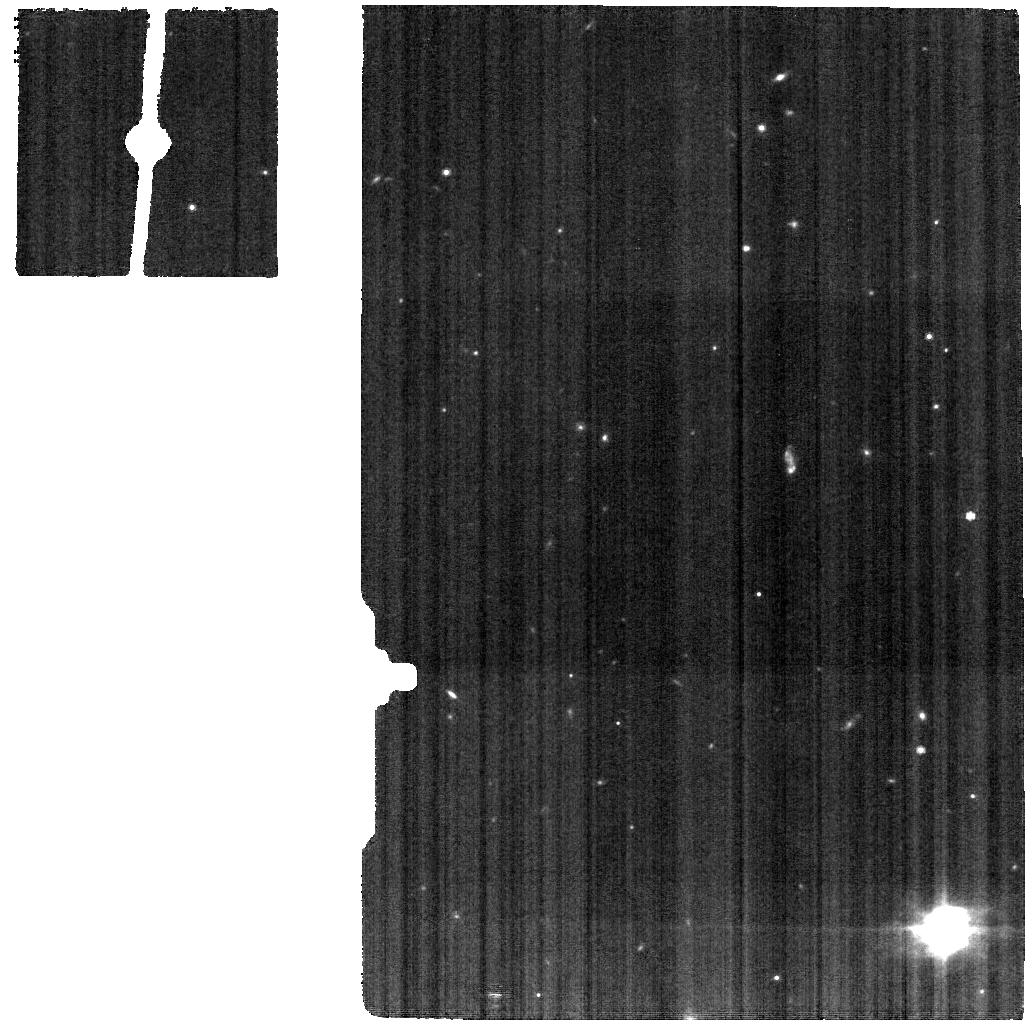
Target: NGC-7469-BK. Instrument: MIRI. Filter: F770W. Exposure: 7 min. Observation ID: jw01328-o016_t011_miri_f770w

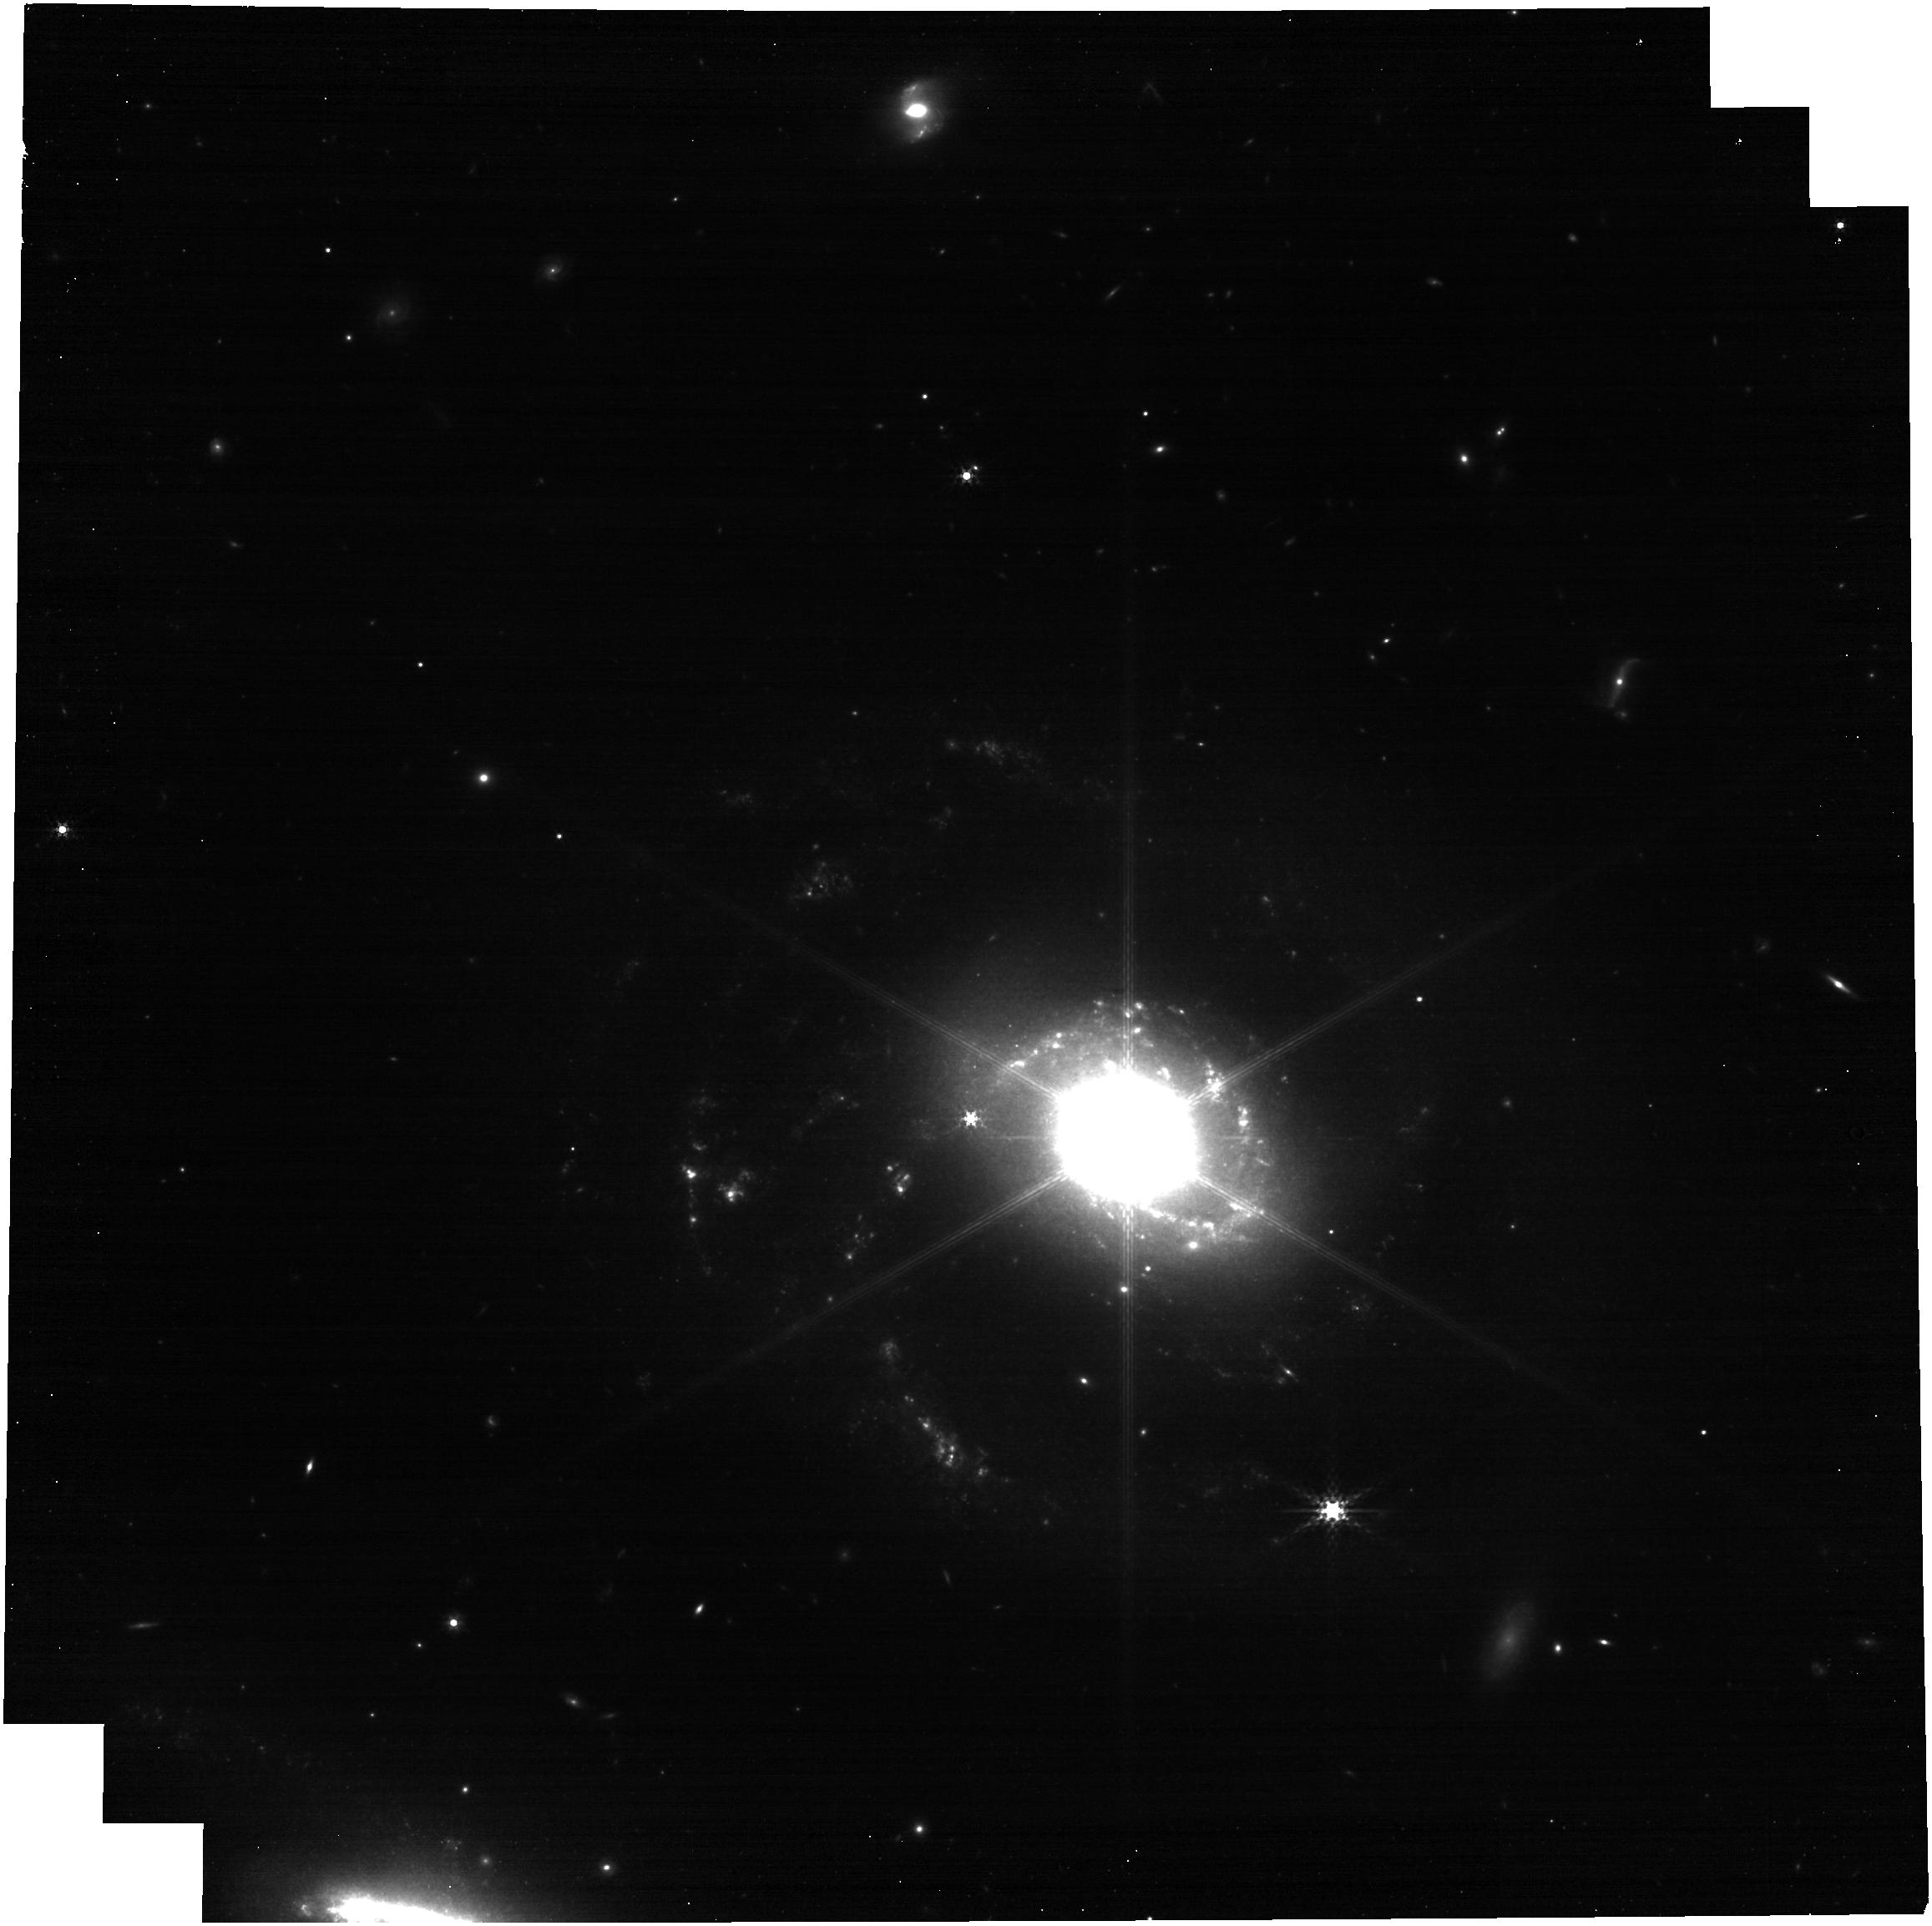
Target: NGC-7469. Instrument: NIRCAM. Filter: F335M. Exposure: 10 min. Observation ID: jw01328-o019_t010_nircam_clear-f335m

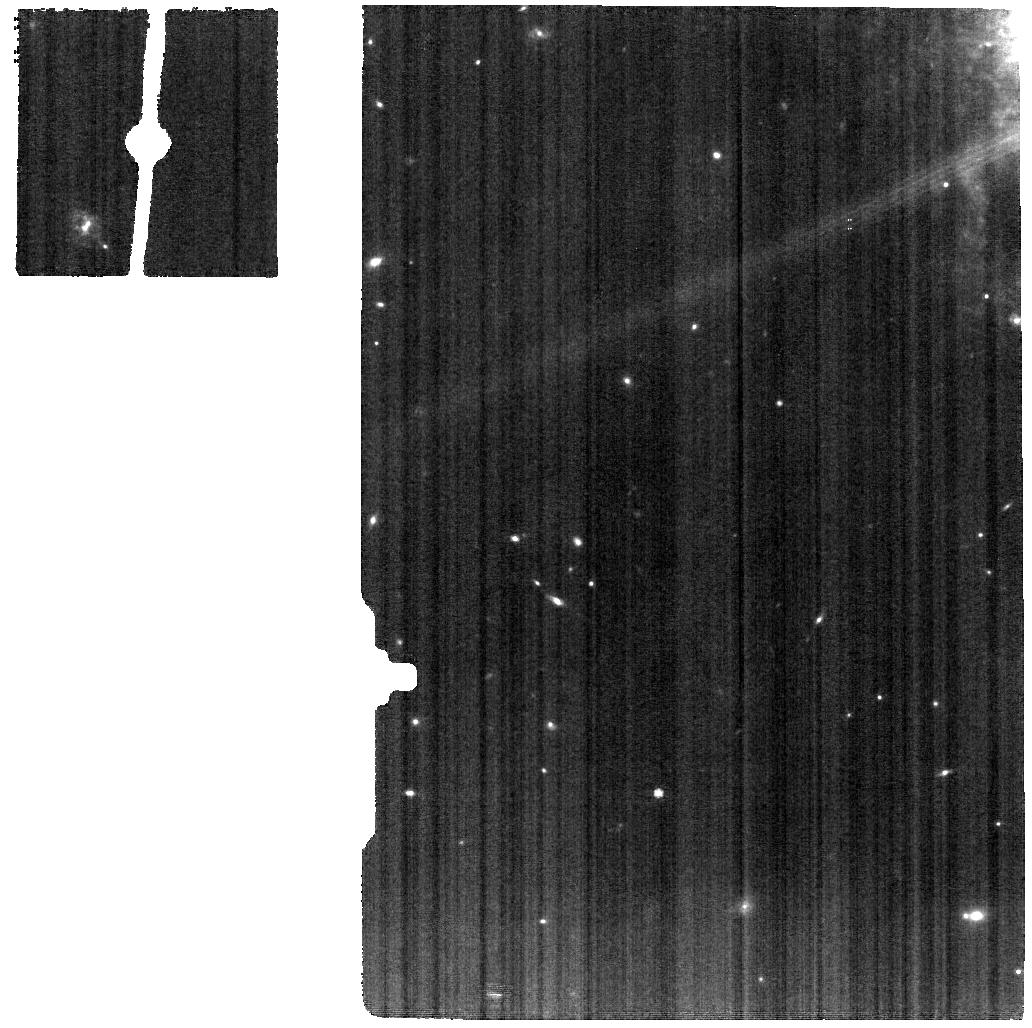
Target: VV114-NUC-MRS. Instrument: MIRI. Filter: F770W. Exposure: 11 min. Observation ID: jw01328-o020_t023_miri_f770w

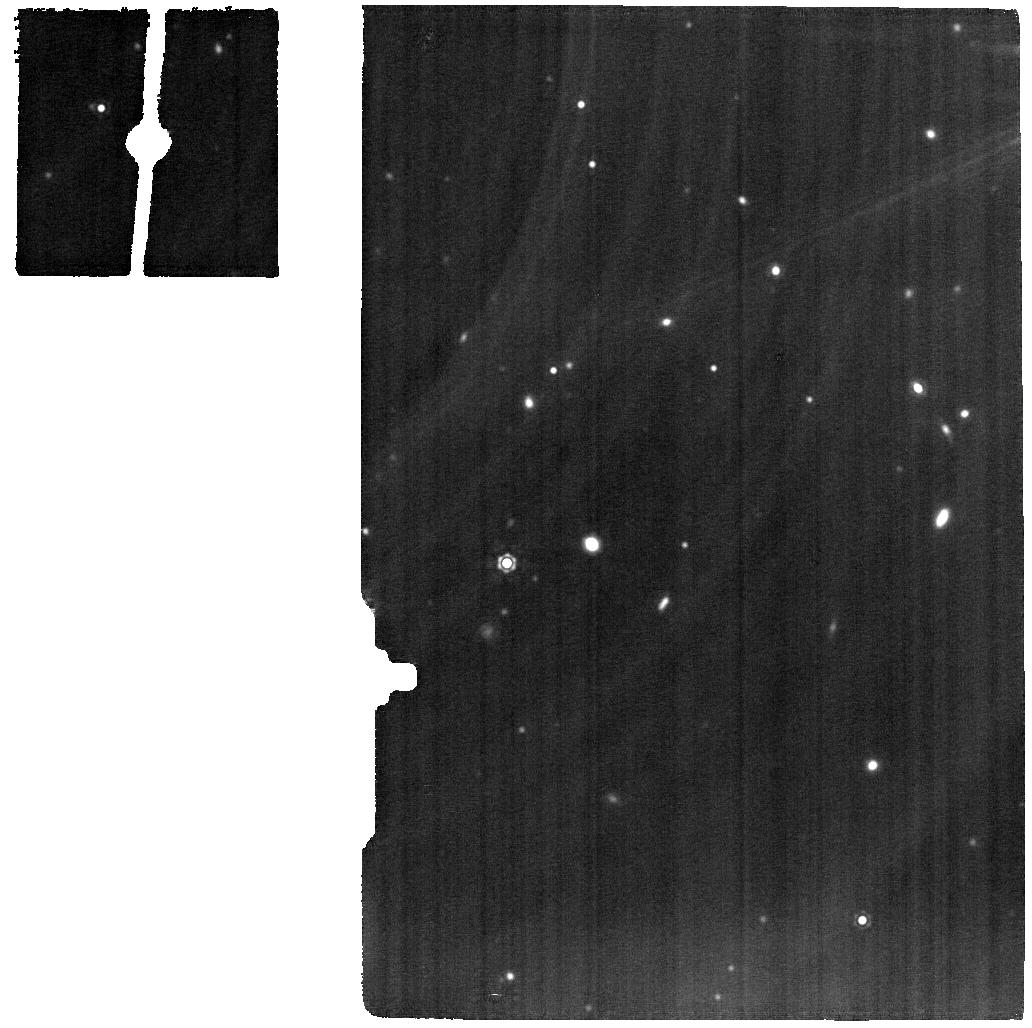
Target: IIZW96-MRS. Instrument: MIRI. Filter: F1500W. Exposure: 15 min. Observation ID: jw01328-o033_t030_miri_f1500w

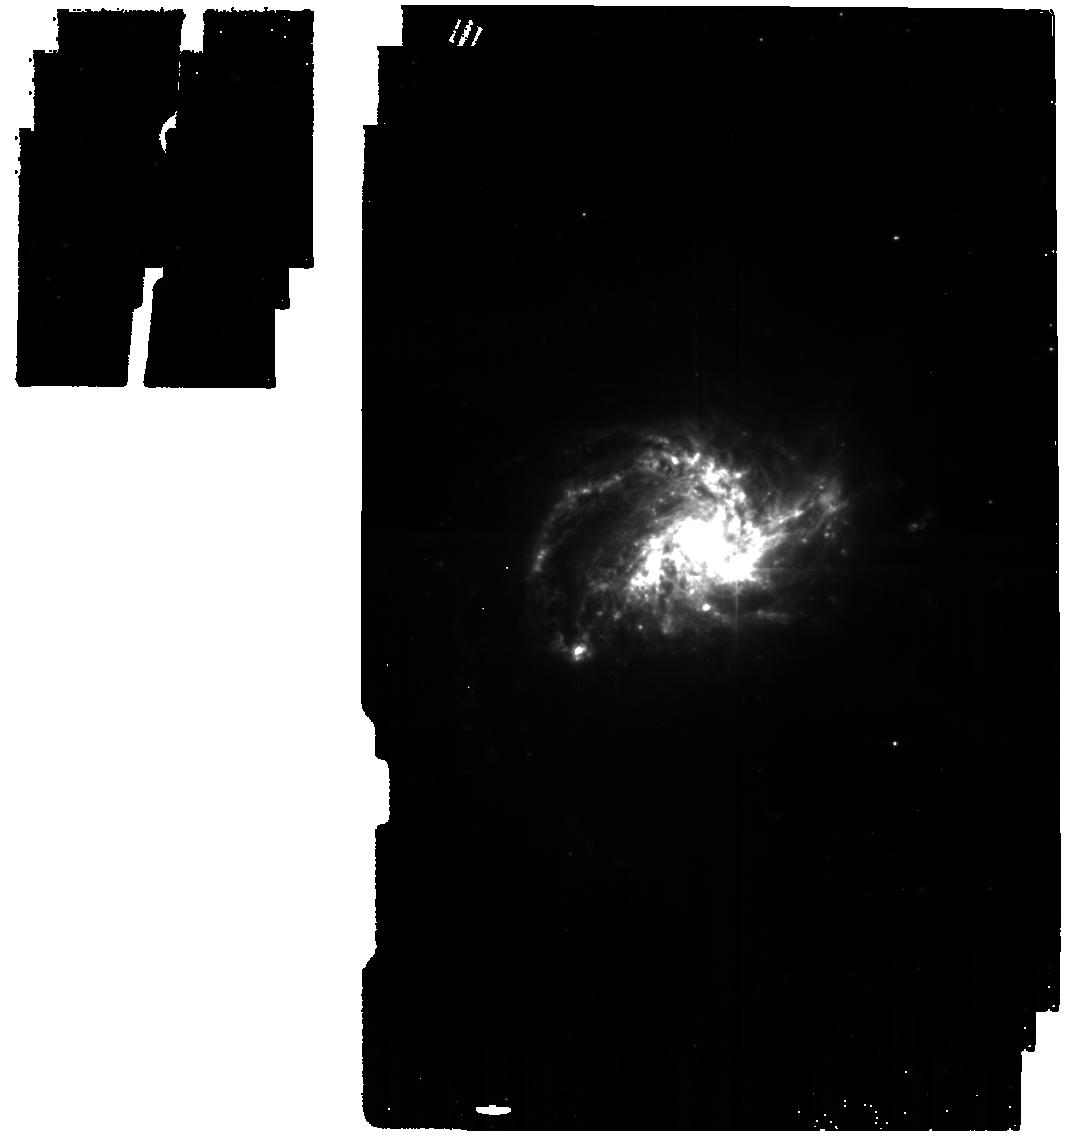
Target: NGC3256-CENTERED. Instrument: MIRI. Filter: F560W. Exposure: 17 min. Observation ID: jw01328-o029_t019_miri_f560w

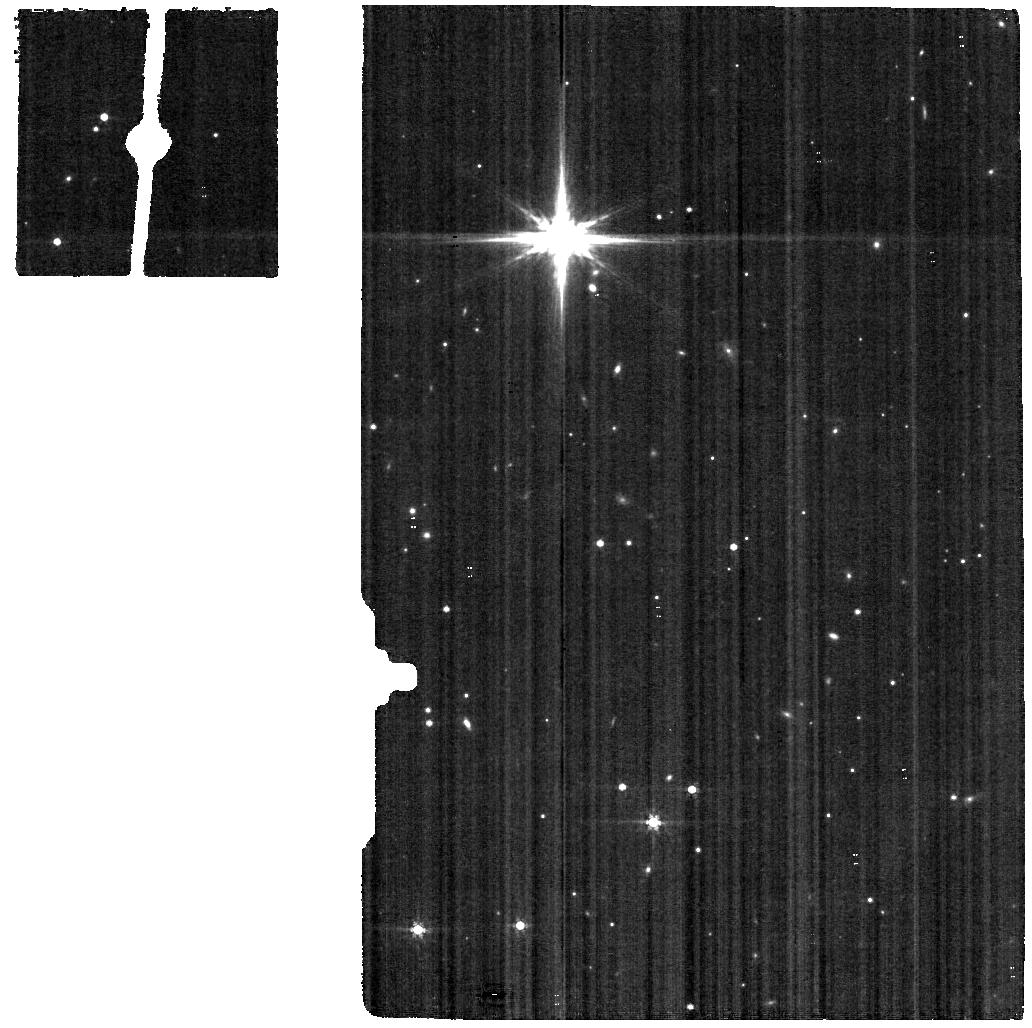
Target: NGC3256-BK. Instrument: MIRI. Filter: F560W. Exposure: 7 min. Observation ID: jw01328-o010_t004_miri_f560w

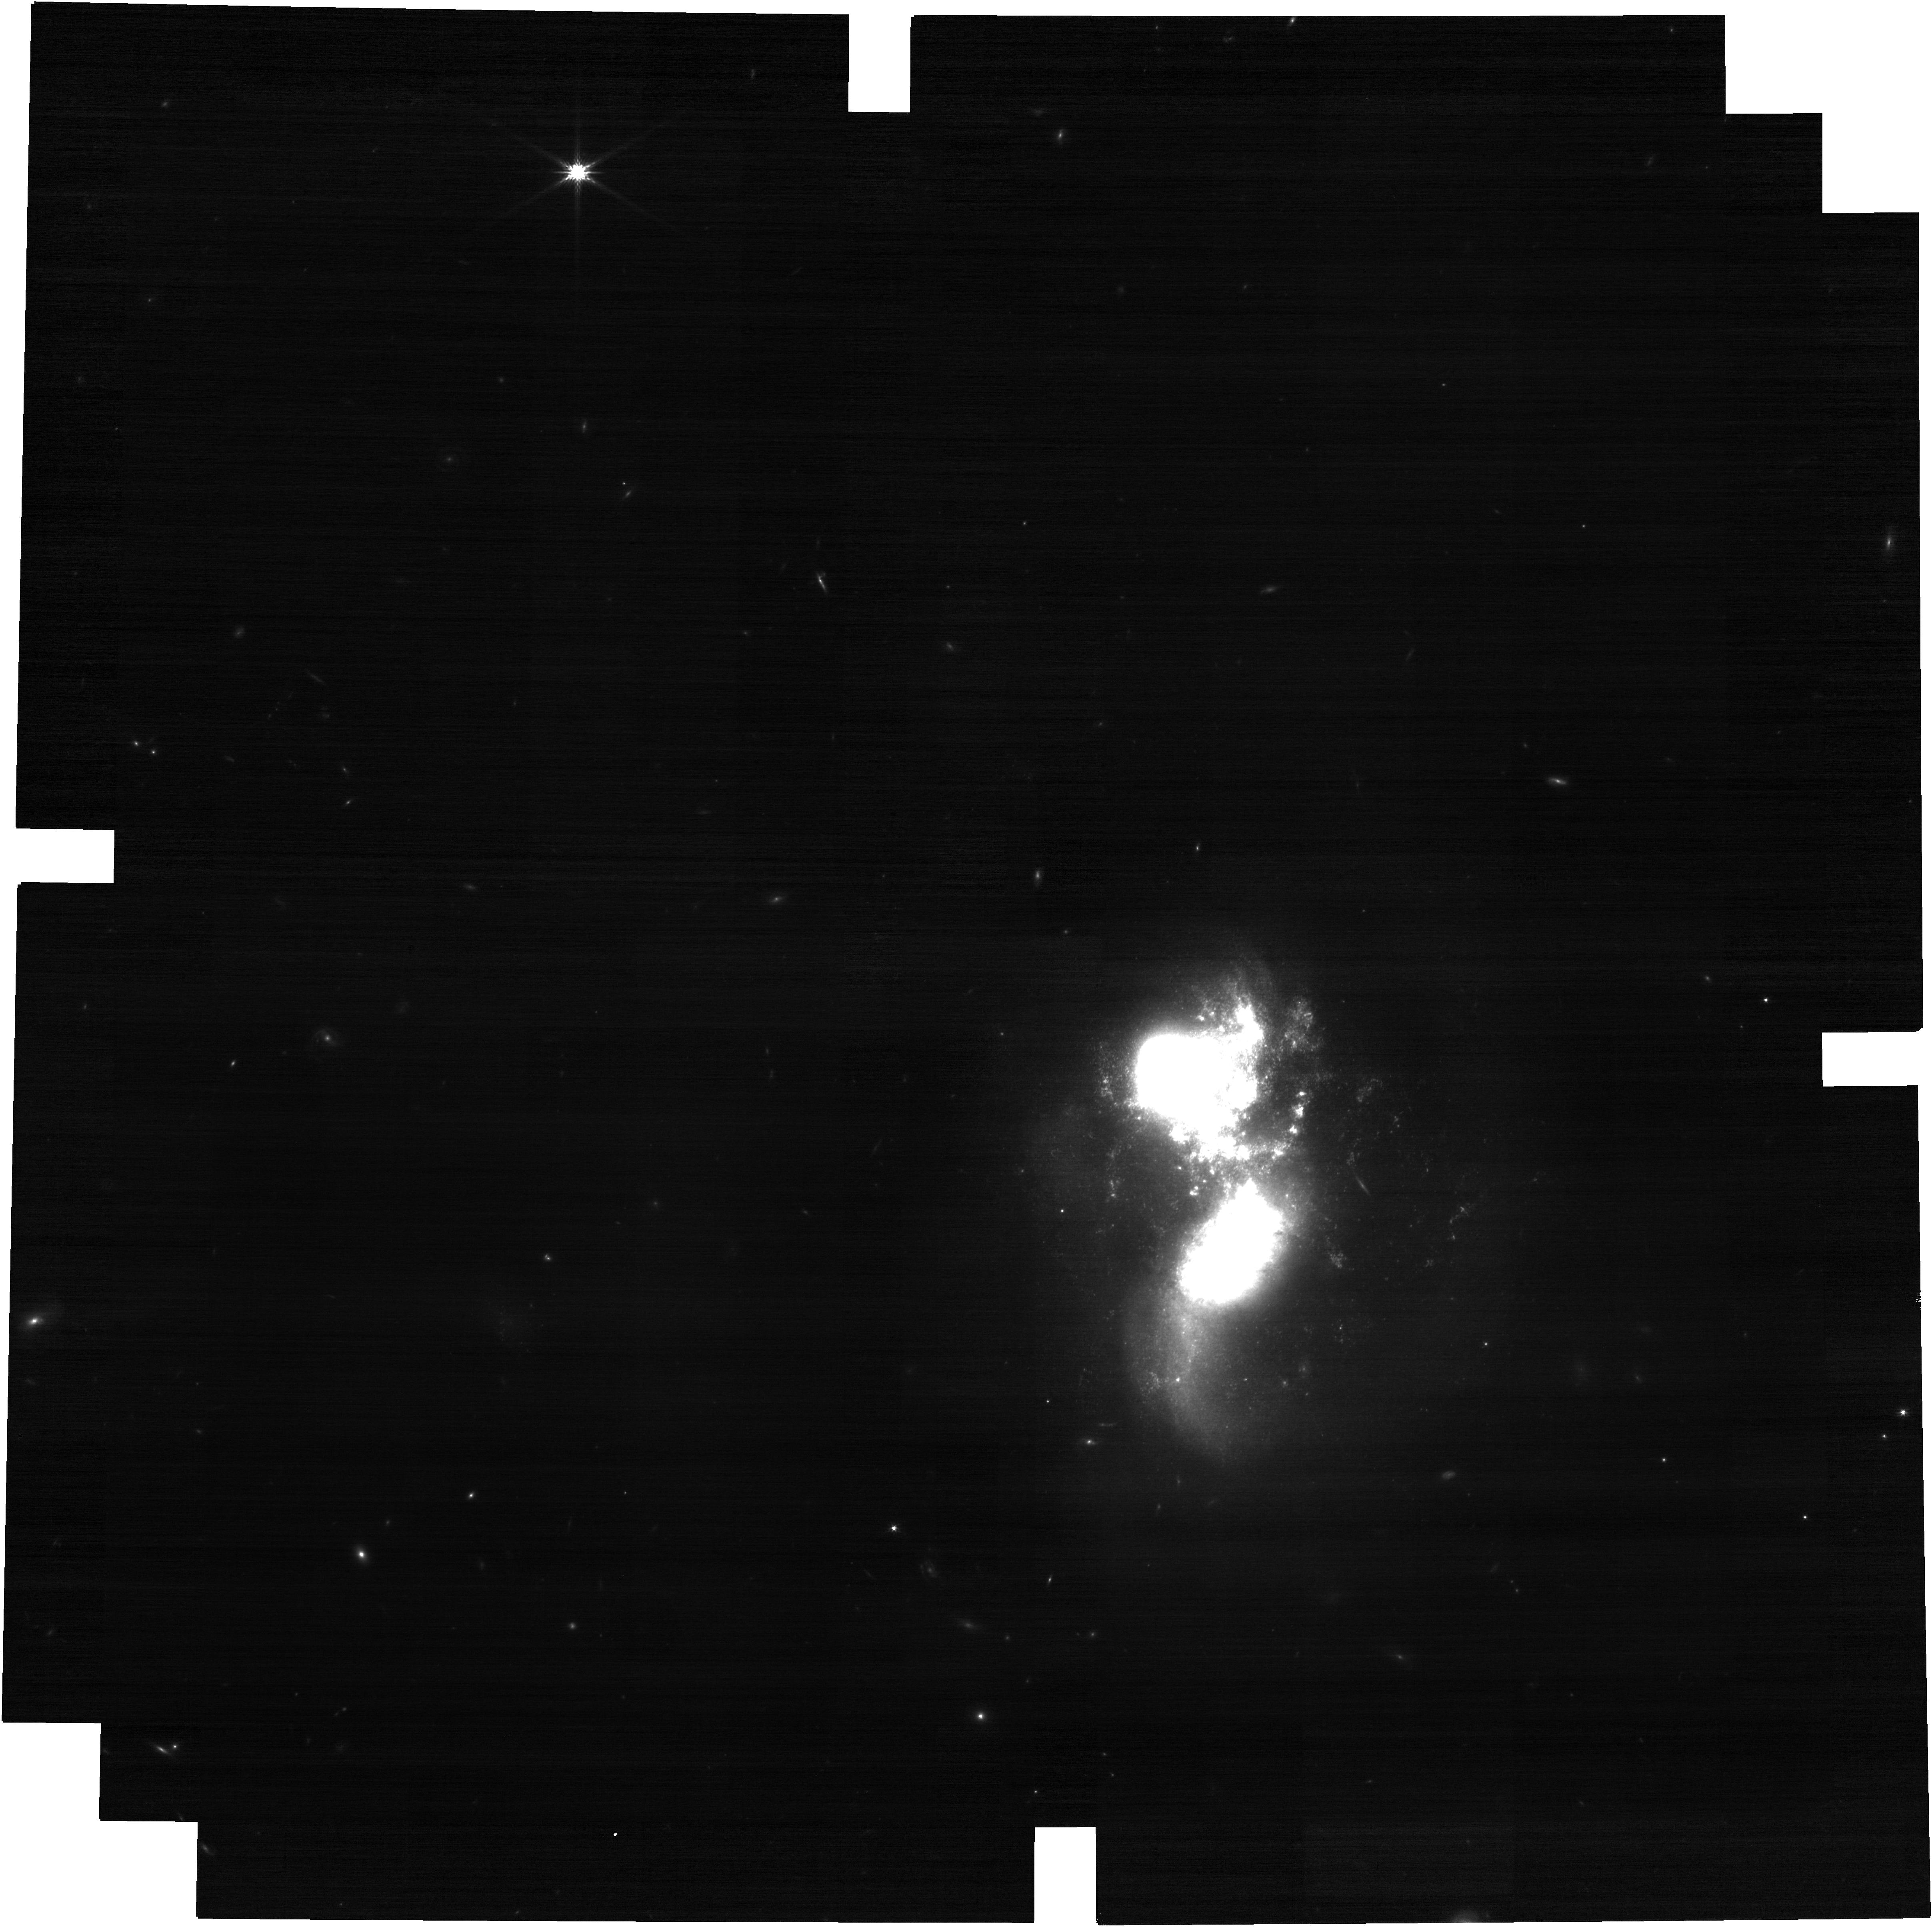
Target: VV114-CENTERED. Instrument: NIRCAM. Filter: F150W. Exposure: 10 min. Observation ID: jw01328-o024_t021_nircam_clear-f150w

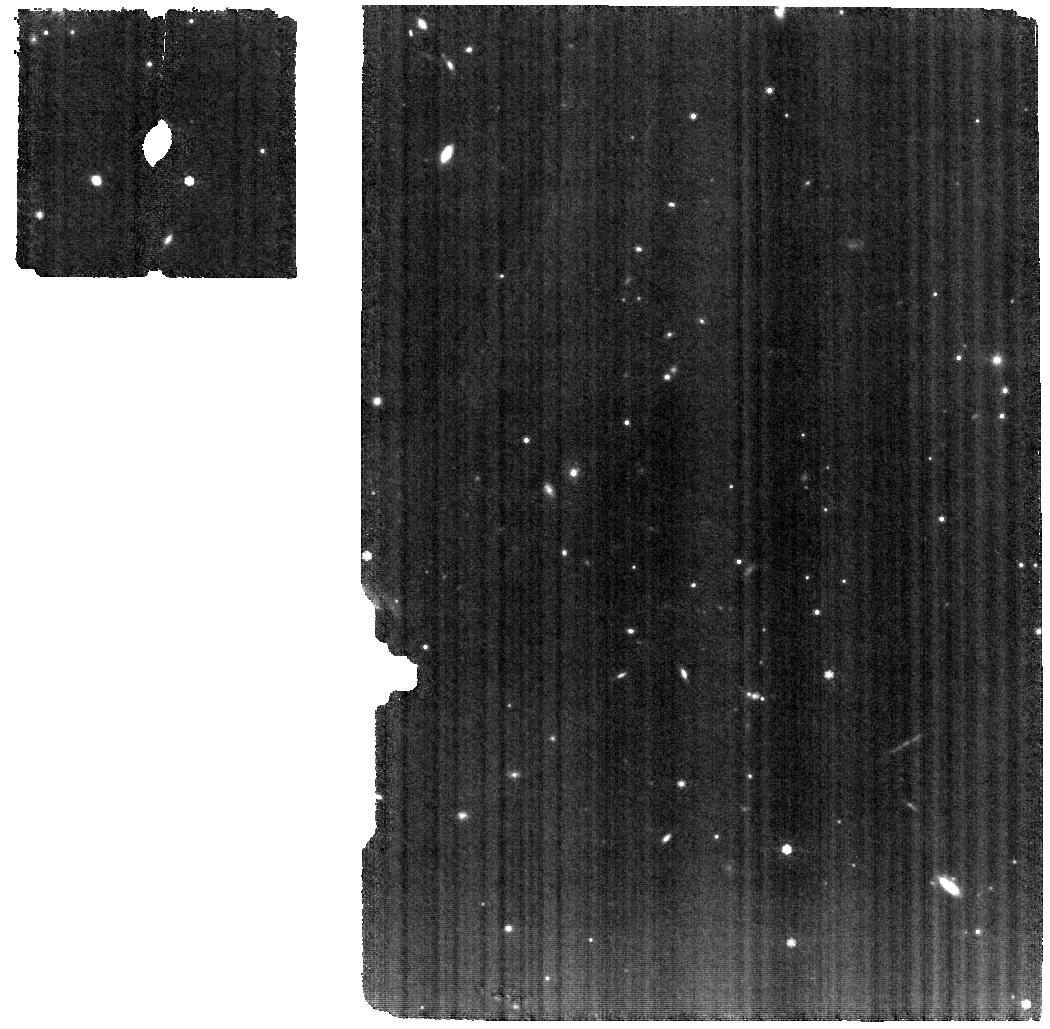
Target: IIZW96-BK. Instrument: MIRI. Filter: F770W. Exposure: 15 min. Observation ID: jw01328-o034_t031_miri_f770w

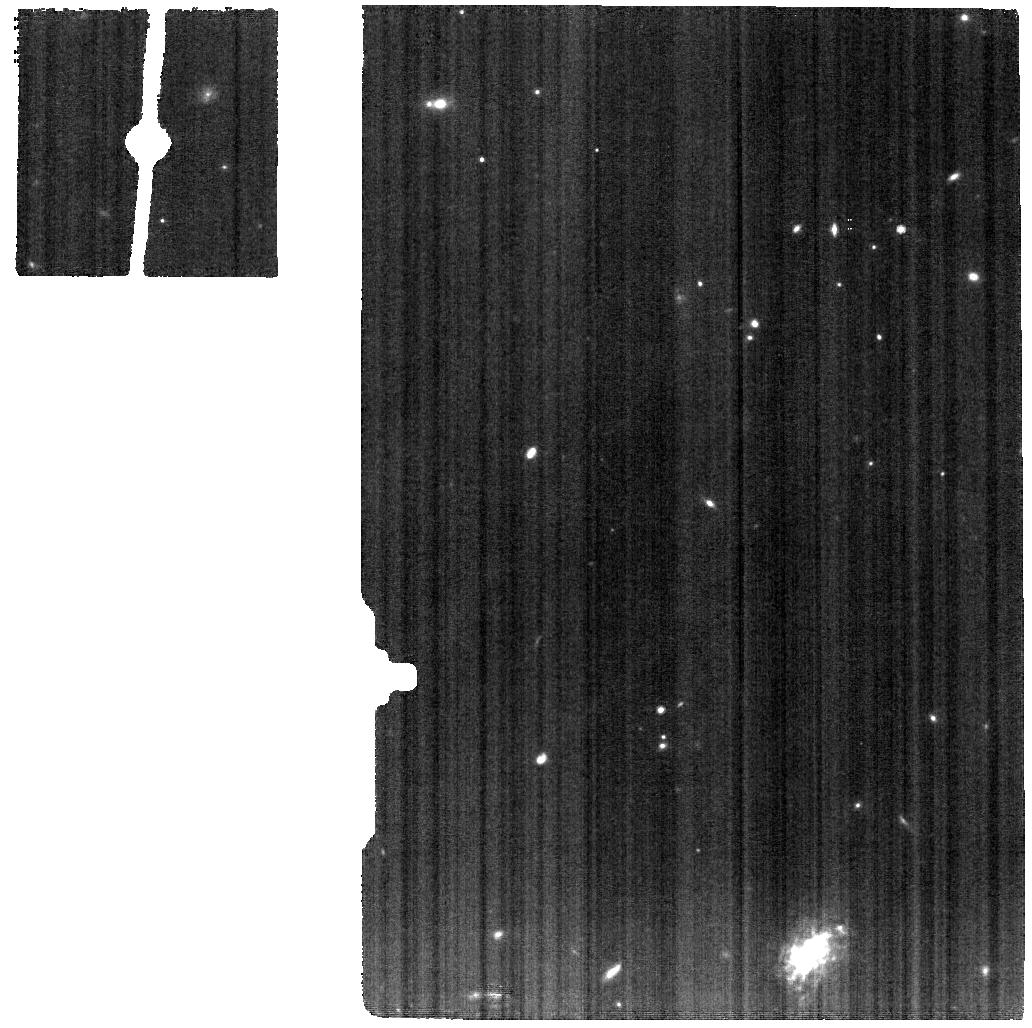
Target: VV114-BK. Instrument: MIRI. Filter: F770W. Exposure: 11 min. Observation ID: jw01328-o021_t022_miri_f770w

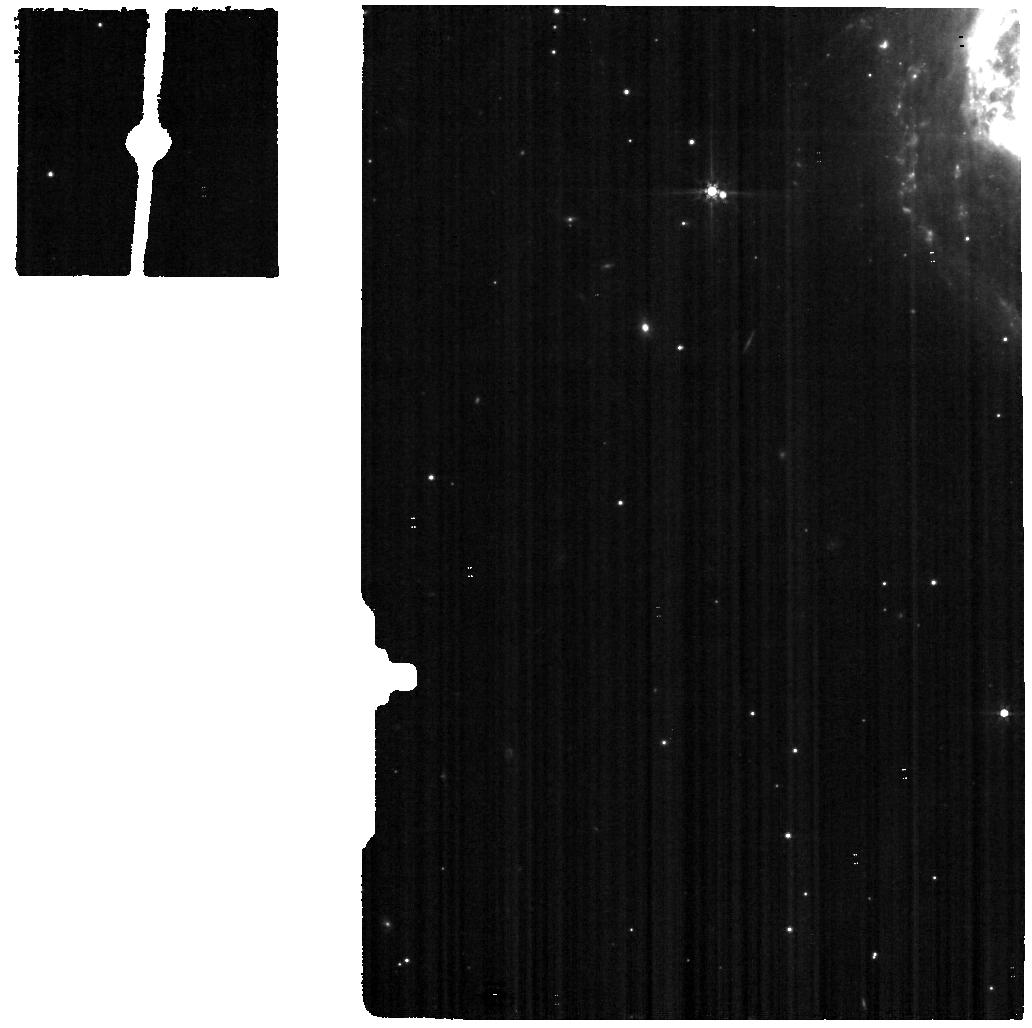
Target: NGC3256-NUC2-MRS. Instrument: MIRI. Filter: F560W. Exposure: 7 min. Observation ID: jw01328-o009_t018_miri_f560w

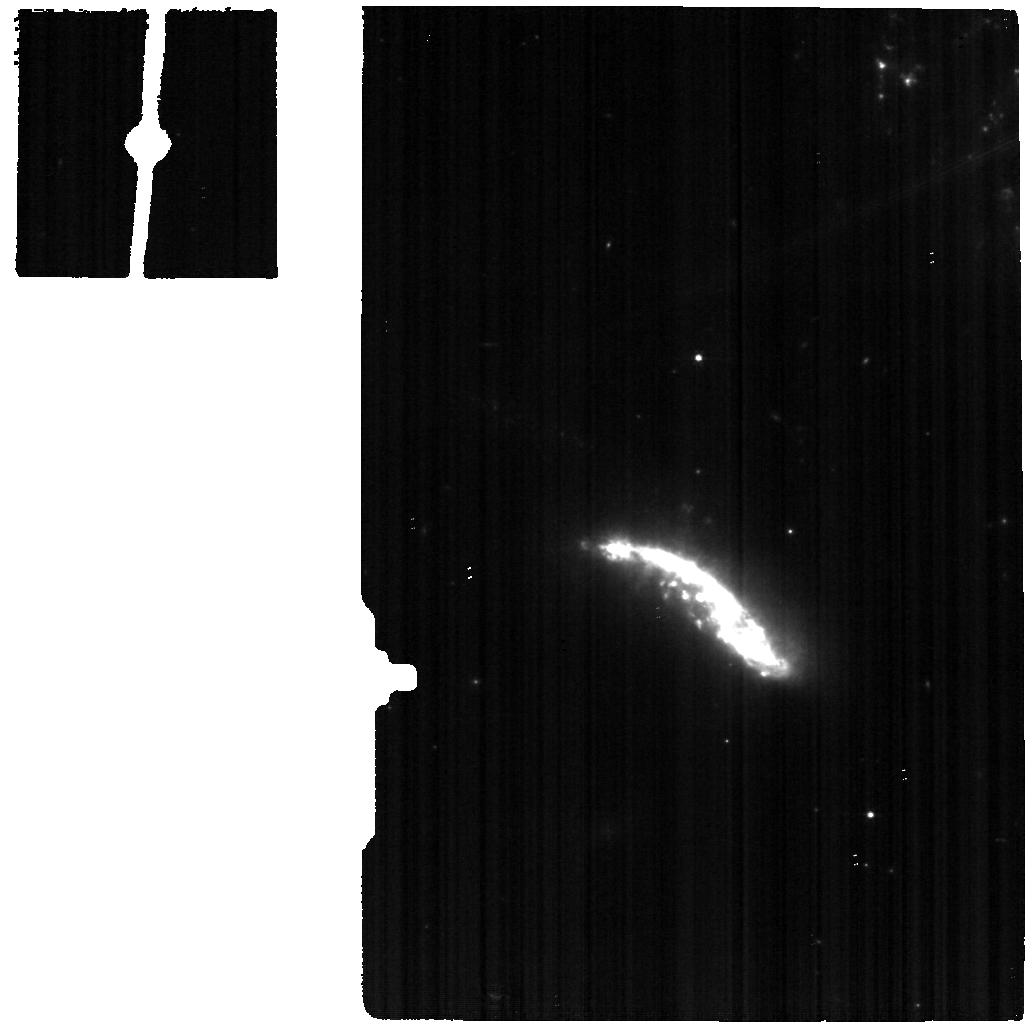
Target: NGC-7469-MRS. Instrument: MIRI. Filter: F560W. Exposure: 7 min. Observation ID: jw01328-o015_t014_miri_f560w

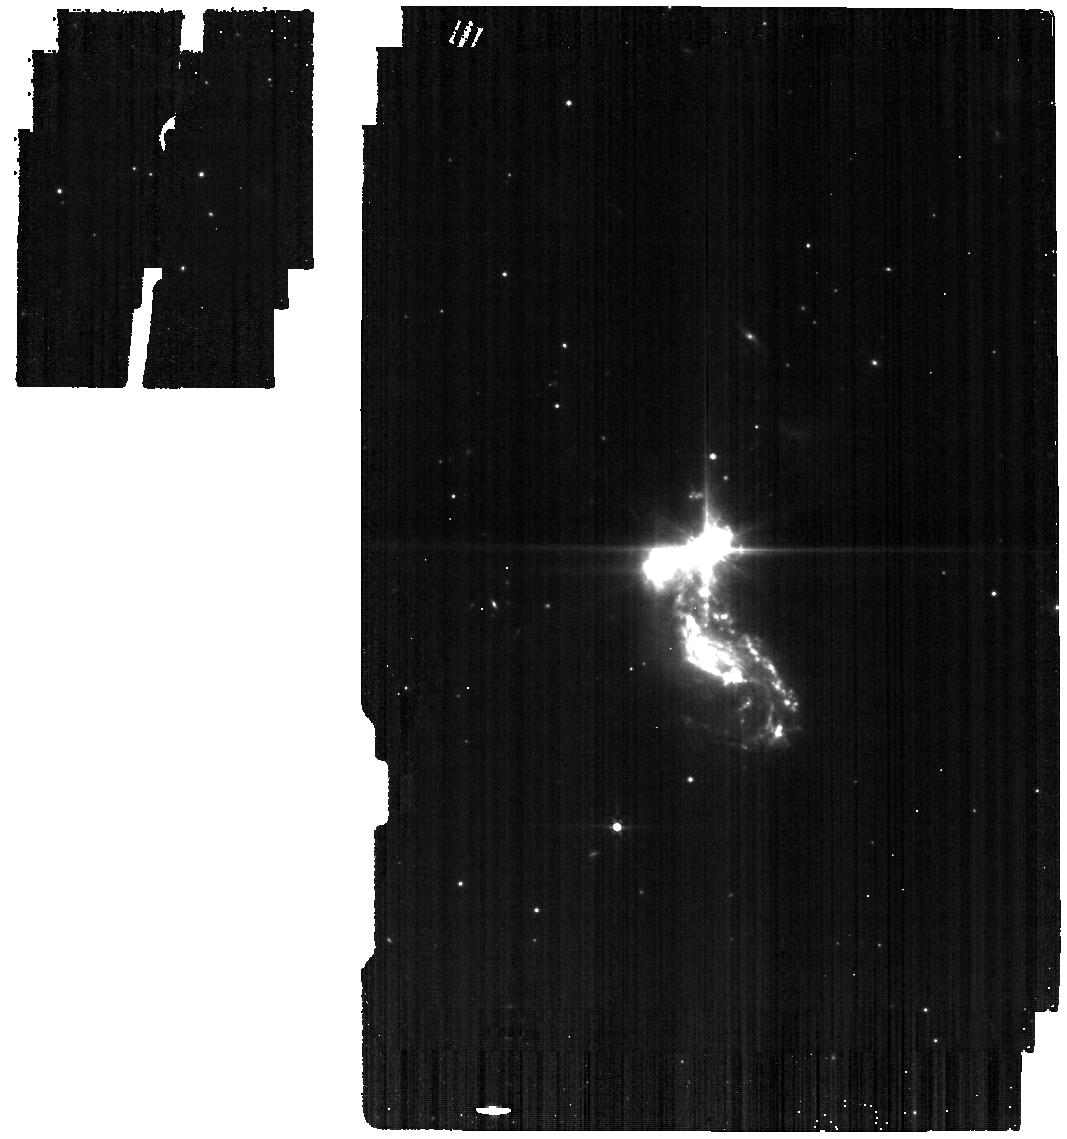
Target: IIZW96. Instrument: MIRI. Filter: F560W. Exposure: 17 min. Observation ID: jw01328-o035_t029_miri_f560w

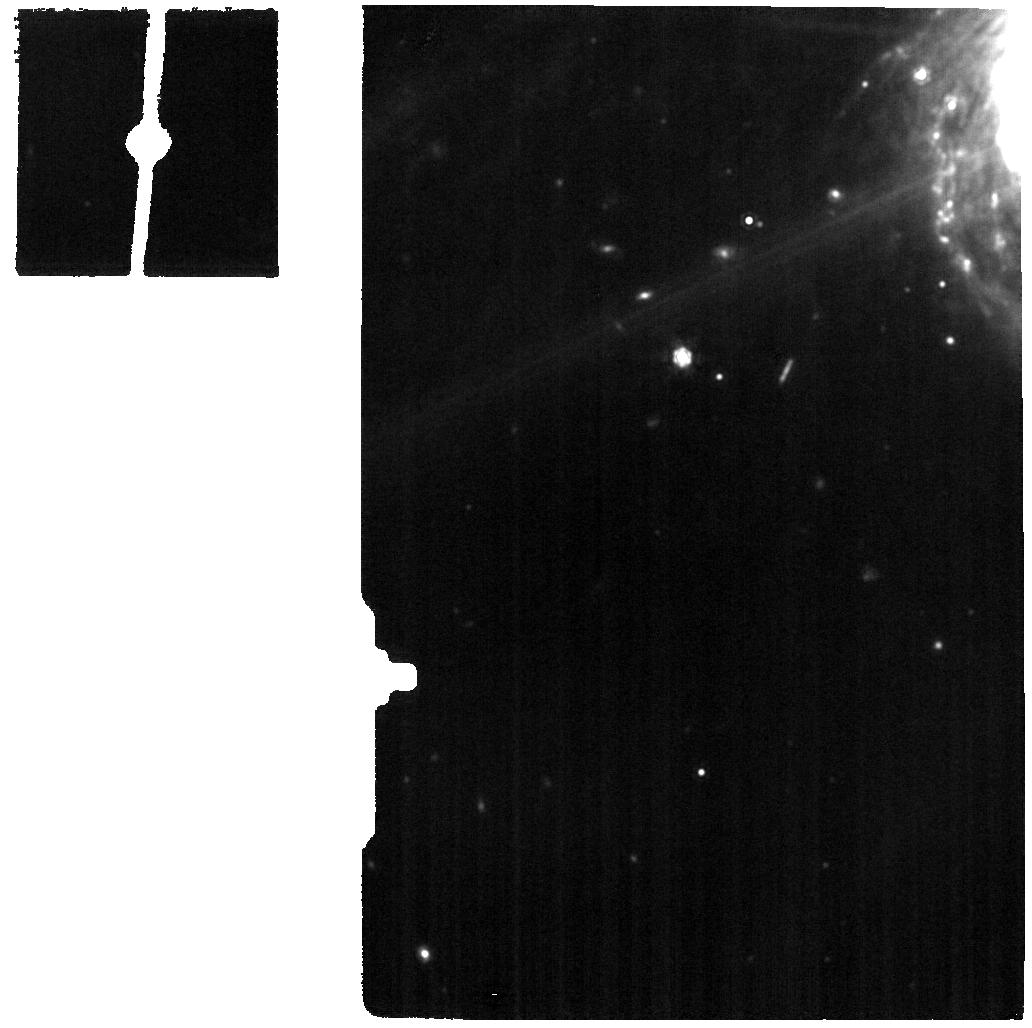
Target: NGC3256-NUC1-MRS. Instrument: MIRI. Filter: F1500W. Exposure: 7 min. Observation ID: jw01328-o008_t017_miri_f1500w

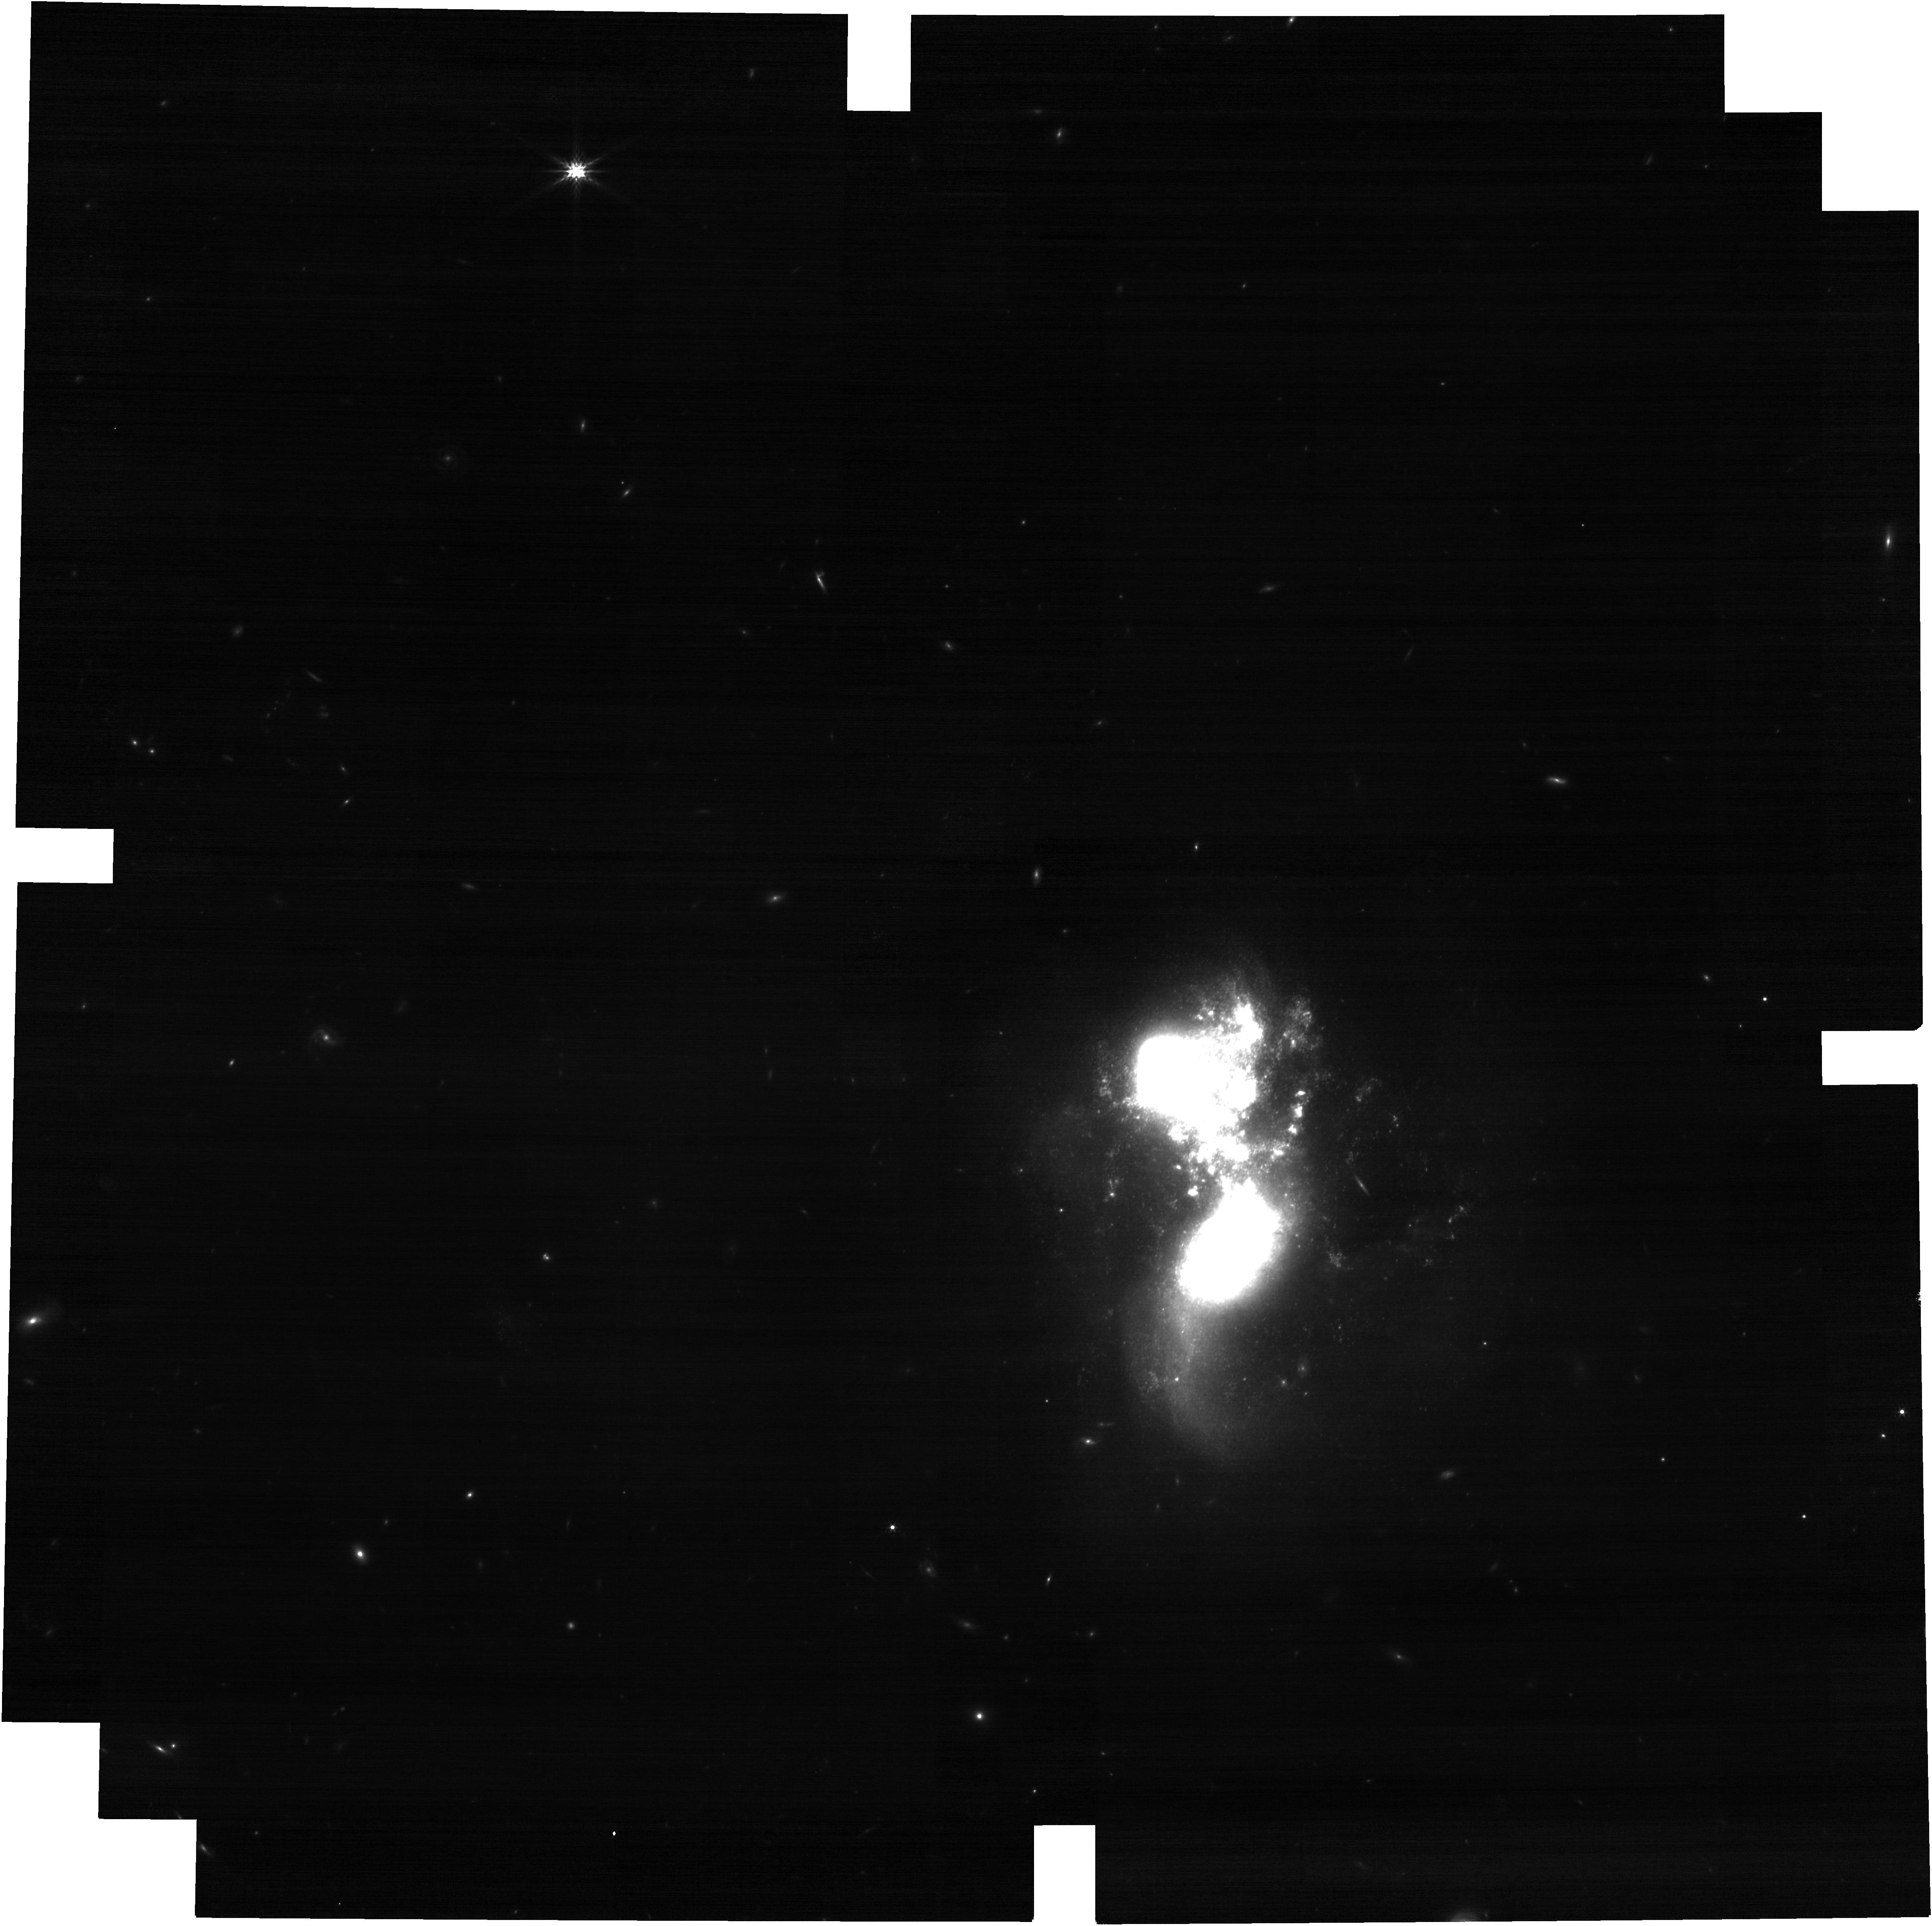
Target: VV114-CENTERED. Instrument: NIRCAM. Filter: F200W. Exposure: 10 min. Observation ID: jw01328-o024_t021_nircam_clear-f200w

A JWST Study of the Starburst-AGN Connection in Merging LIRGs (PI: Armus, Lee)

Galaxies evolve through a combination of secular processes, such as cold gas accretion, and nonsecular processes, such as galactic mergers, which can trigger massive starbursts and powerful AGN. JWST will transform our understanding of galactic evolution, providing a detailed look at the physics of star formation and black hole growth in nearby merging galaxies. By using NIRSPEC, NIRCAM and MIRI, we will create a rich dataset for understanding the dynamics and energetics of the ISM on scales of 50-100pc in the nuclei of local Luminous Infrared Galaxies (LIRGs). Our targets cover a range of starburst-to-AGN power, merger stage, and IR spectral properties, and are all visible to JWST over the first 5 months of Cycle-1. We will target each nucleus with the NIRSPEC and MIRI IFUs to cover the full spectral range from 1.6-29 microns, and obtain deep, wide-field NIRCAM and MIRI images in the F150W, F200W, F335M, F356W, F444W, F560W, F770W and F1500W filters. The proposed observations will be scientifically compelling in their own right, and they will allow the community to fully explore the power of JWST to unravel the complex galactic ecosystems in active and starburst galaxies at low-redshift. Our science-enabling products include multi-wavelength, ancillary datasets from Spitzer, ALMA, JVLA, AKARI and HST, valuable cross-calibration infrared datasets from Spitzer and AKARI, together with custom spectral fitting software which we will deliver and use to analyze the JWST spectral cubes. This proposal will set the stage for more extensive studies of active and starburst galaxies at low and high-redshift in Cycle-2 and beyond.